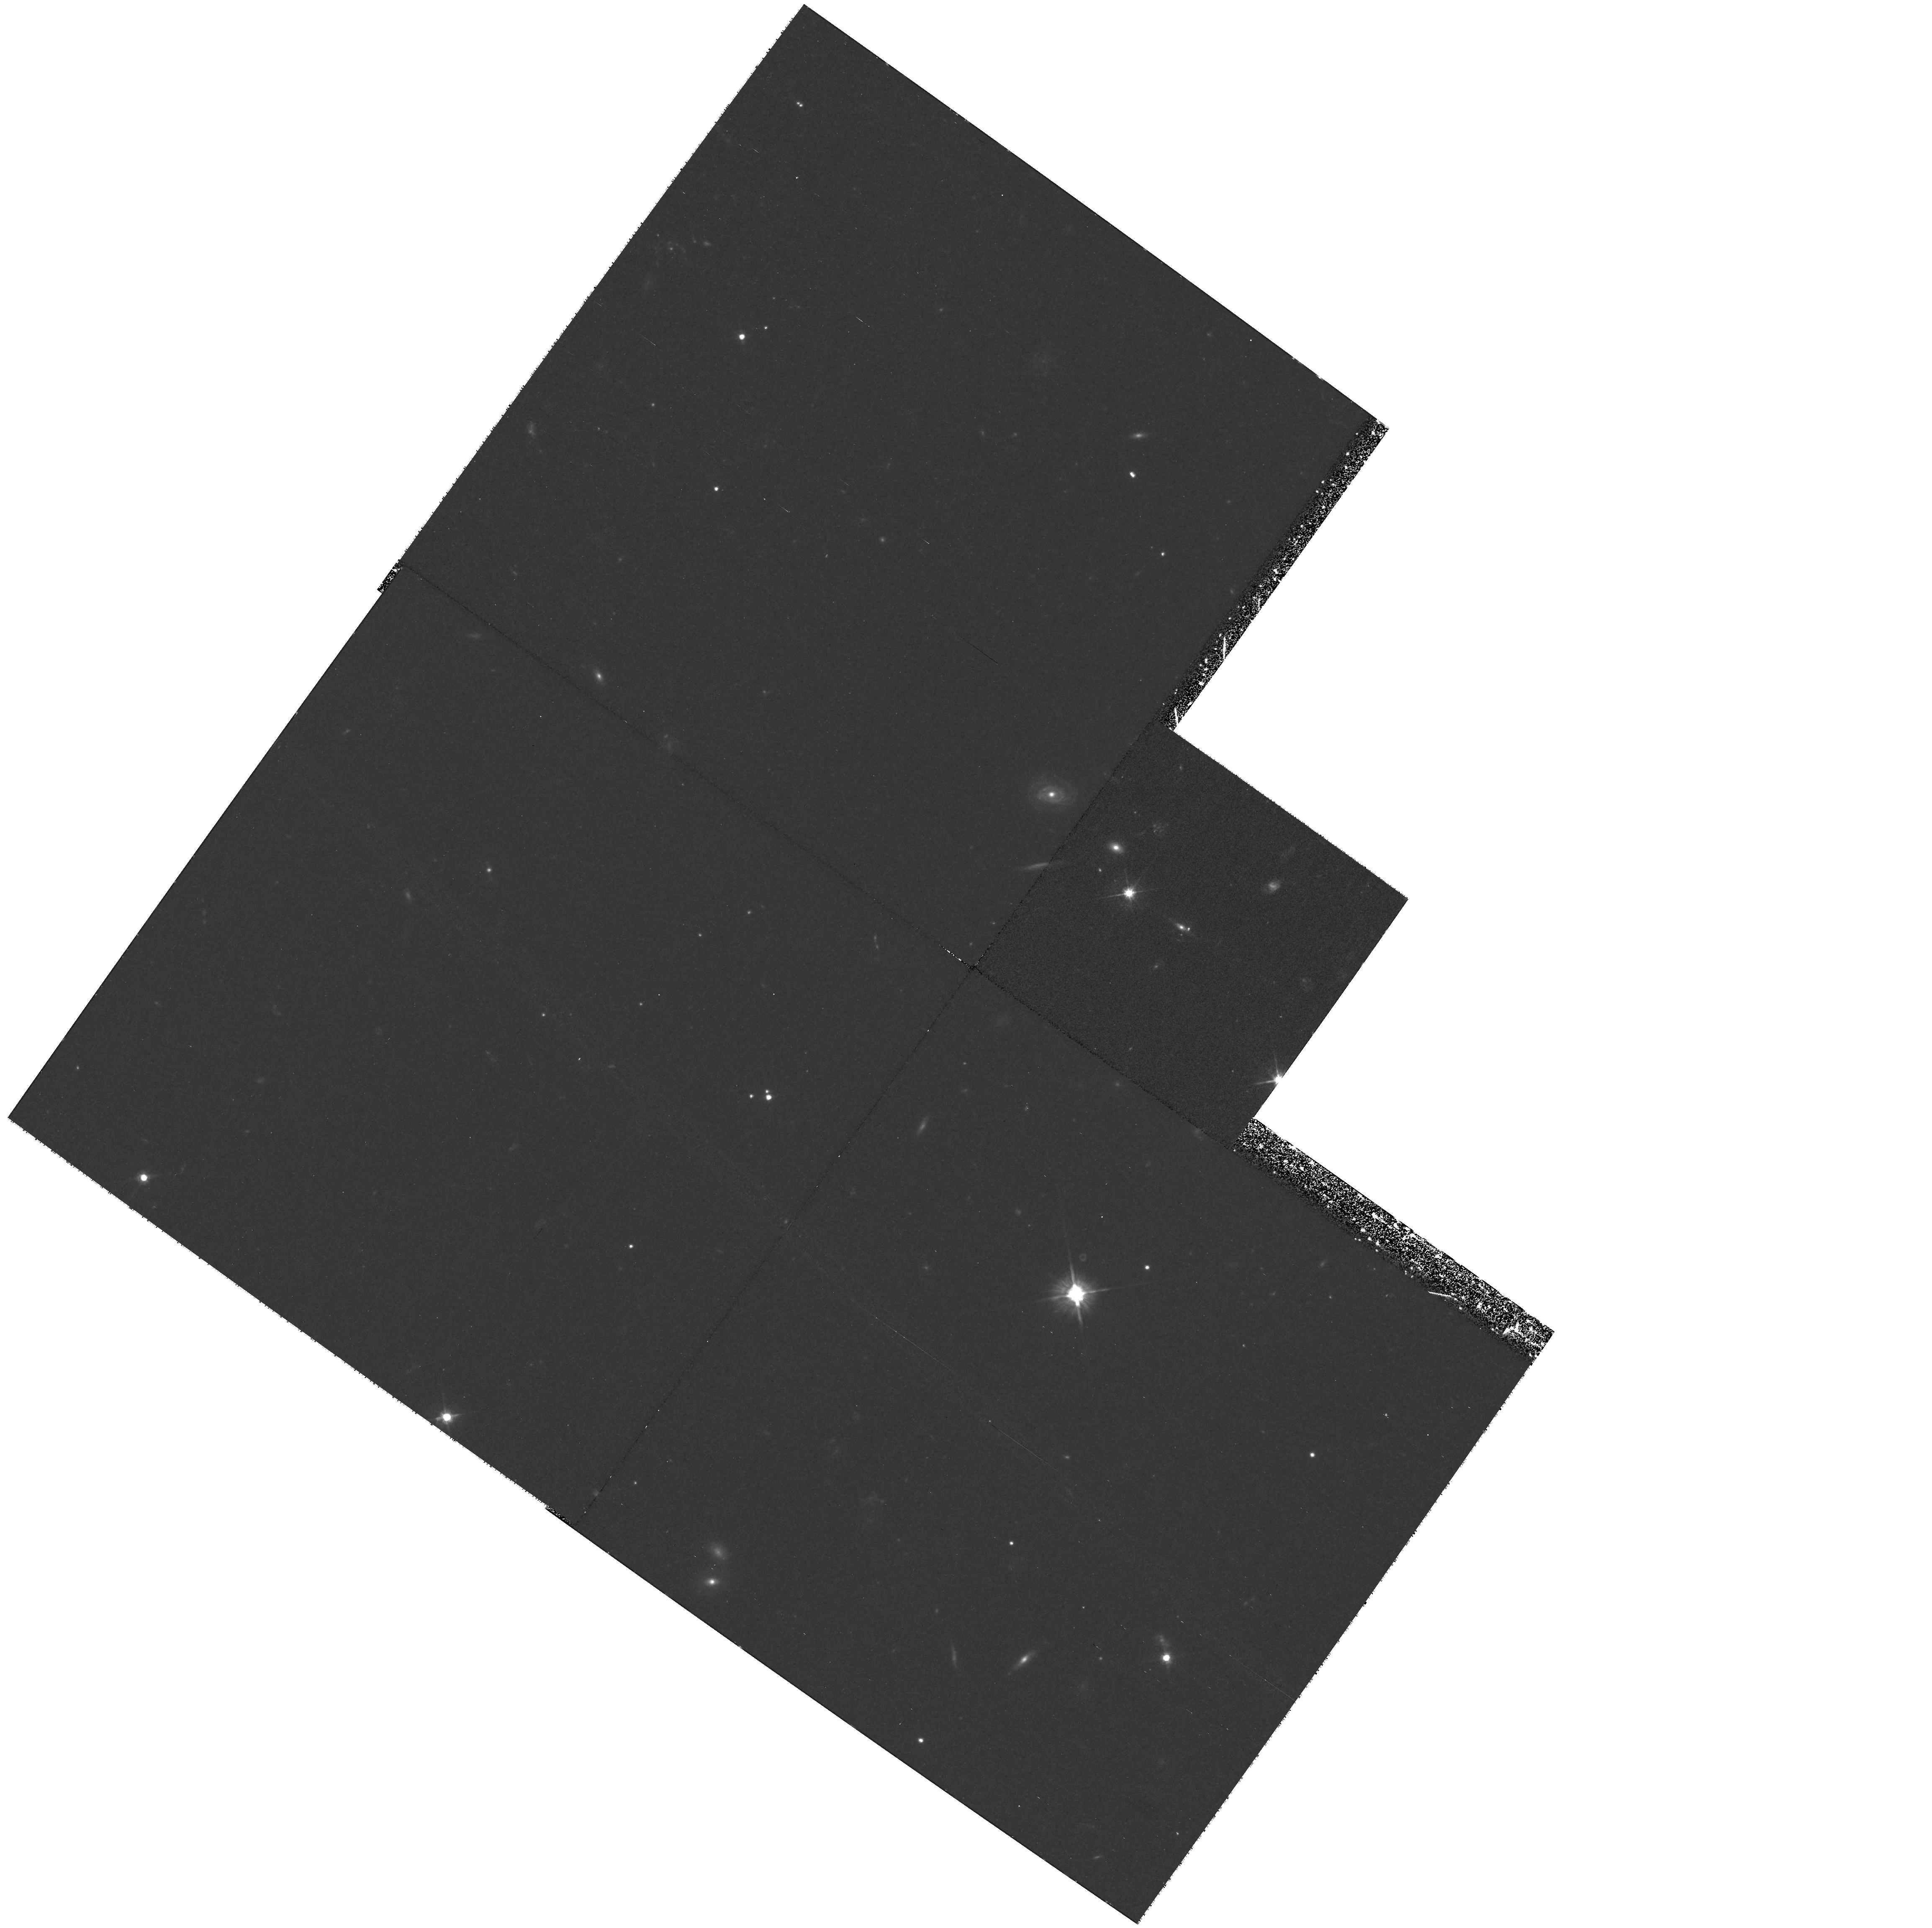
Target: B0712+472. Instrument: WFPC2/PC. Filter: F555W. Exposure: 1.5 h. Observation ID: hst_9138_06_wfpc2_pc_f555w_u6ey06

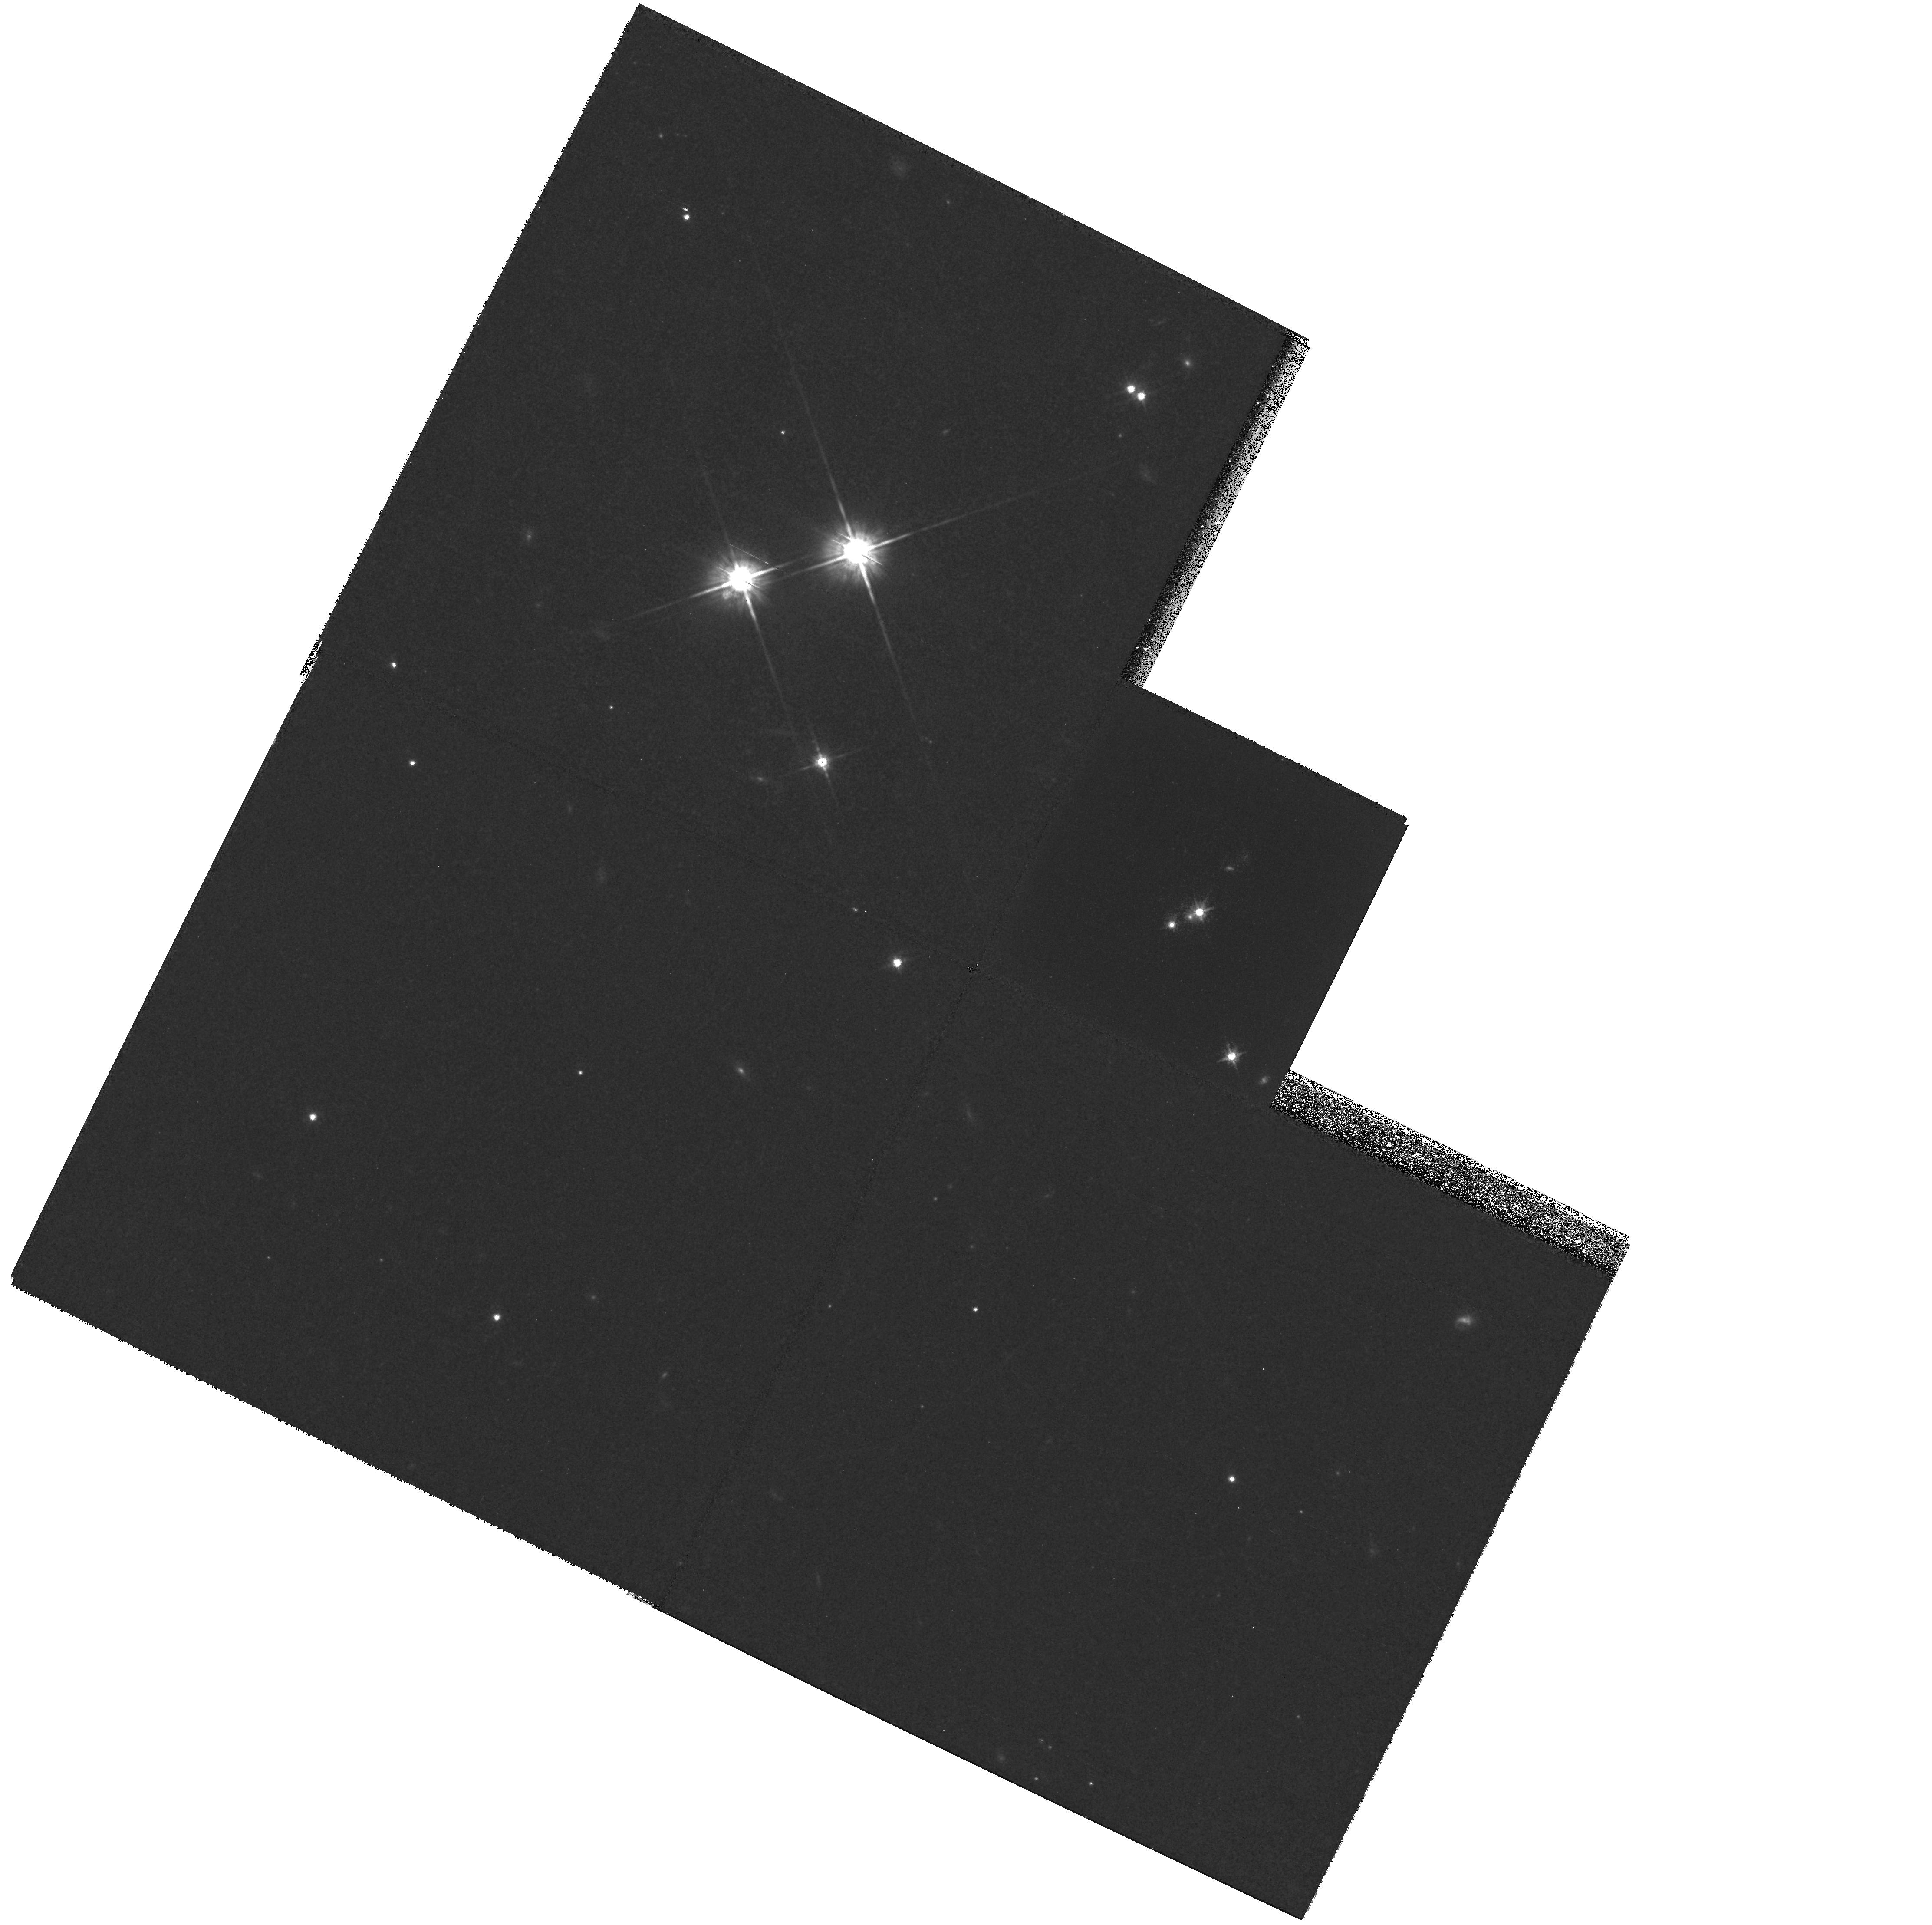
Target: HE1104-1805. Instrument: WFPC2/PC. Filter: F814W. Exposure: 1.4 h. Observation ID: hst_9138_07_wfpc2_pc_f814w_u6ey07

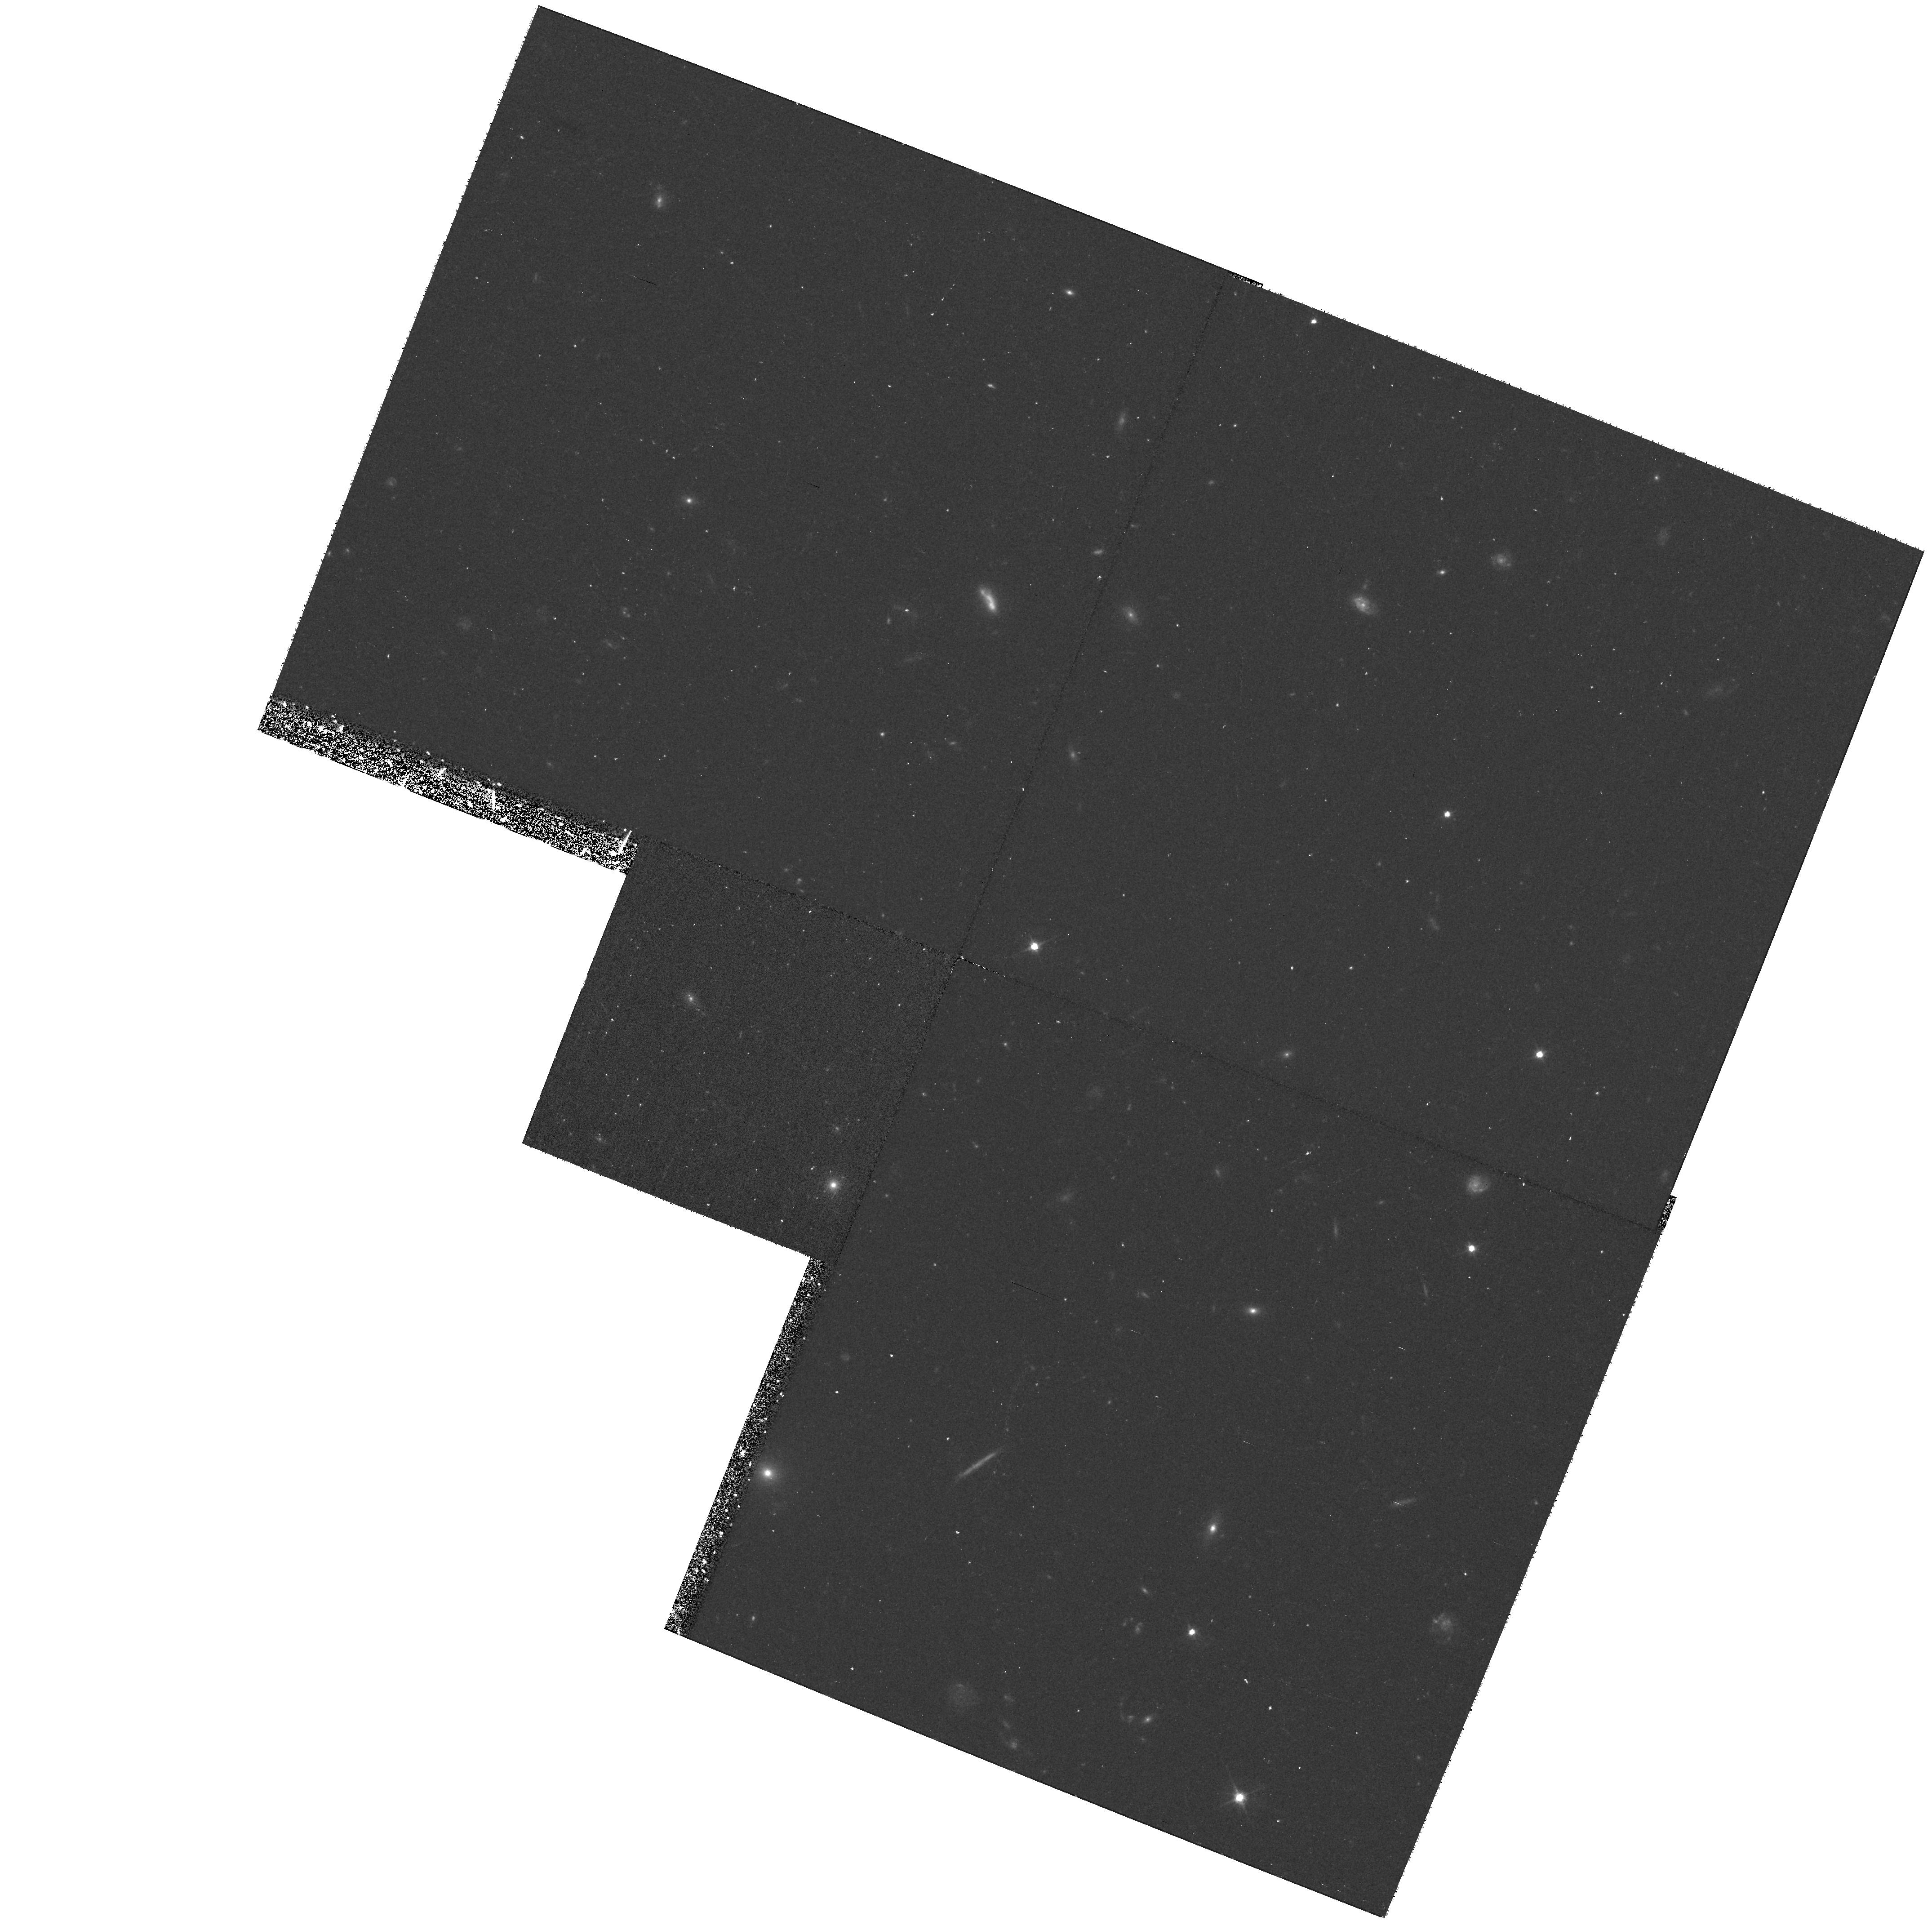
Target: MG1131+0456. Instrument: WFPC2/PC. Filter: F555W. Exposure: 40 min. Observation ID: hst_9138_13_wfpc2_pc_f555w_u6ey13

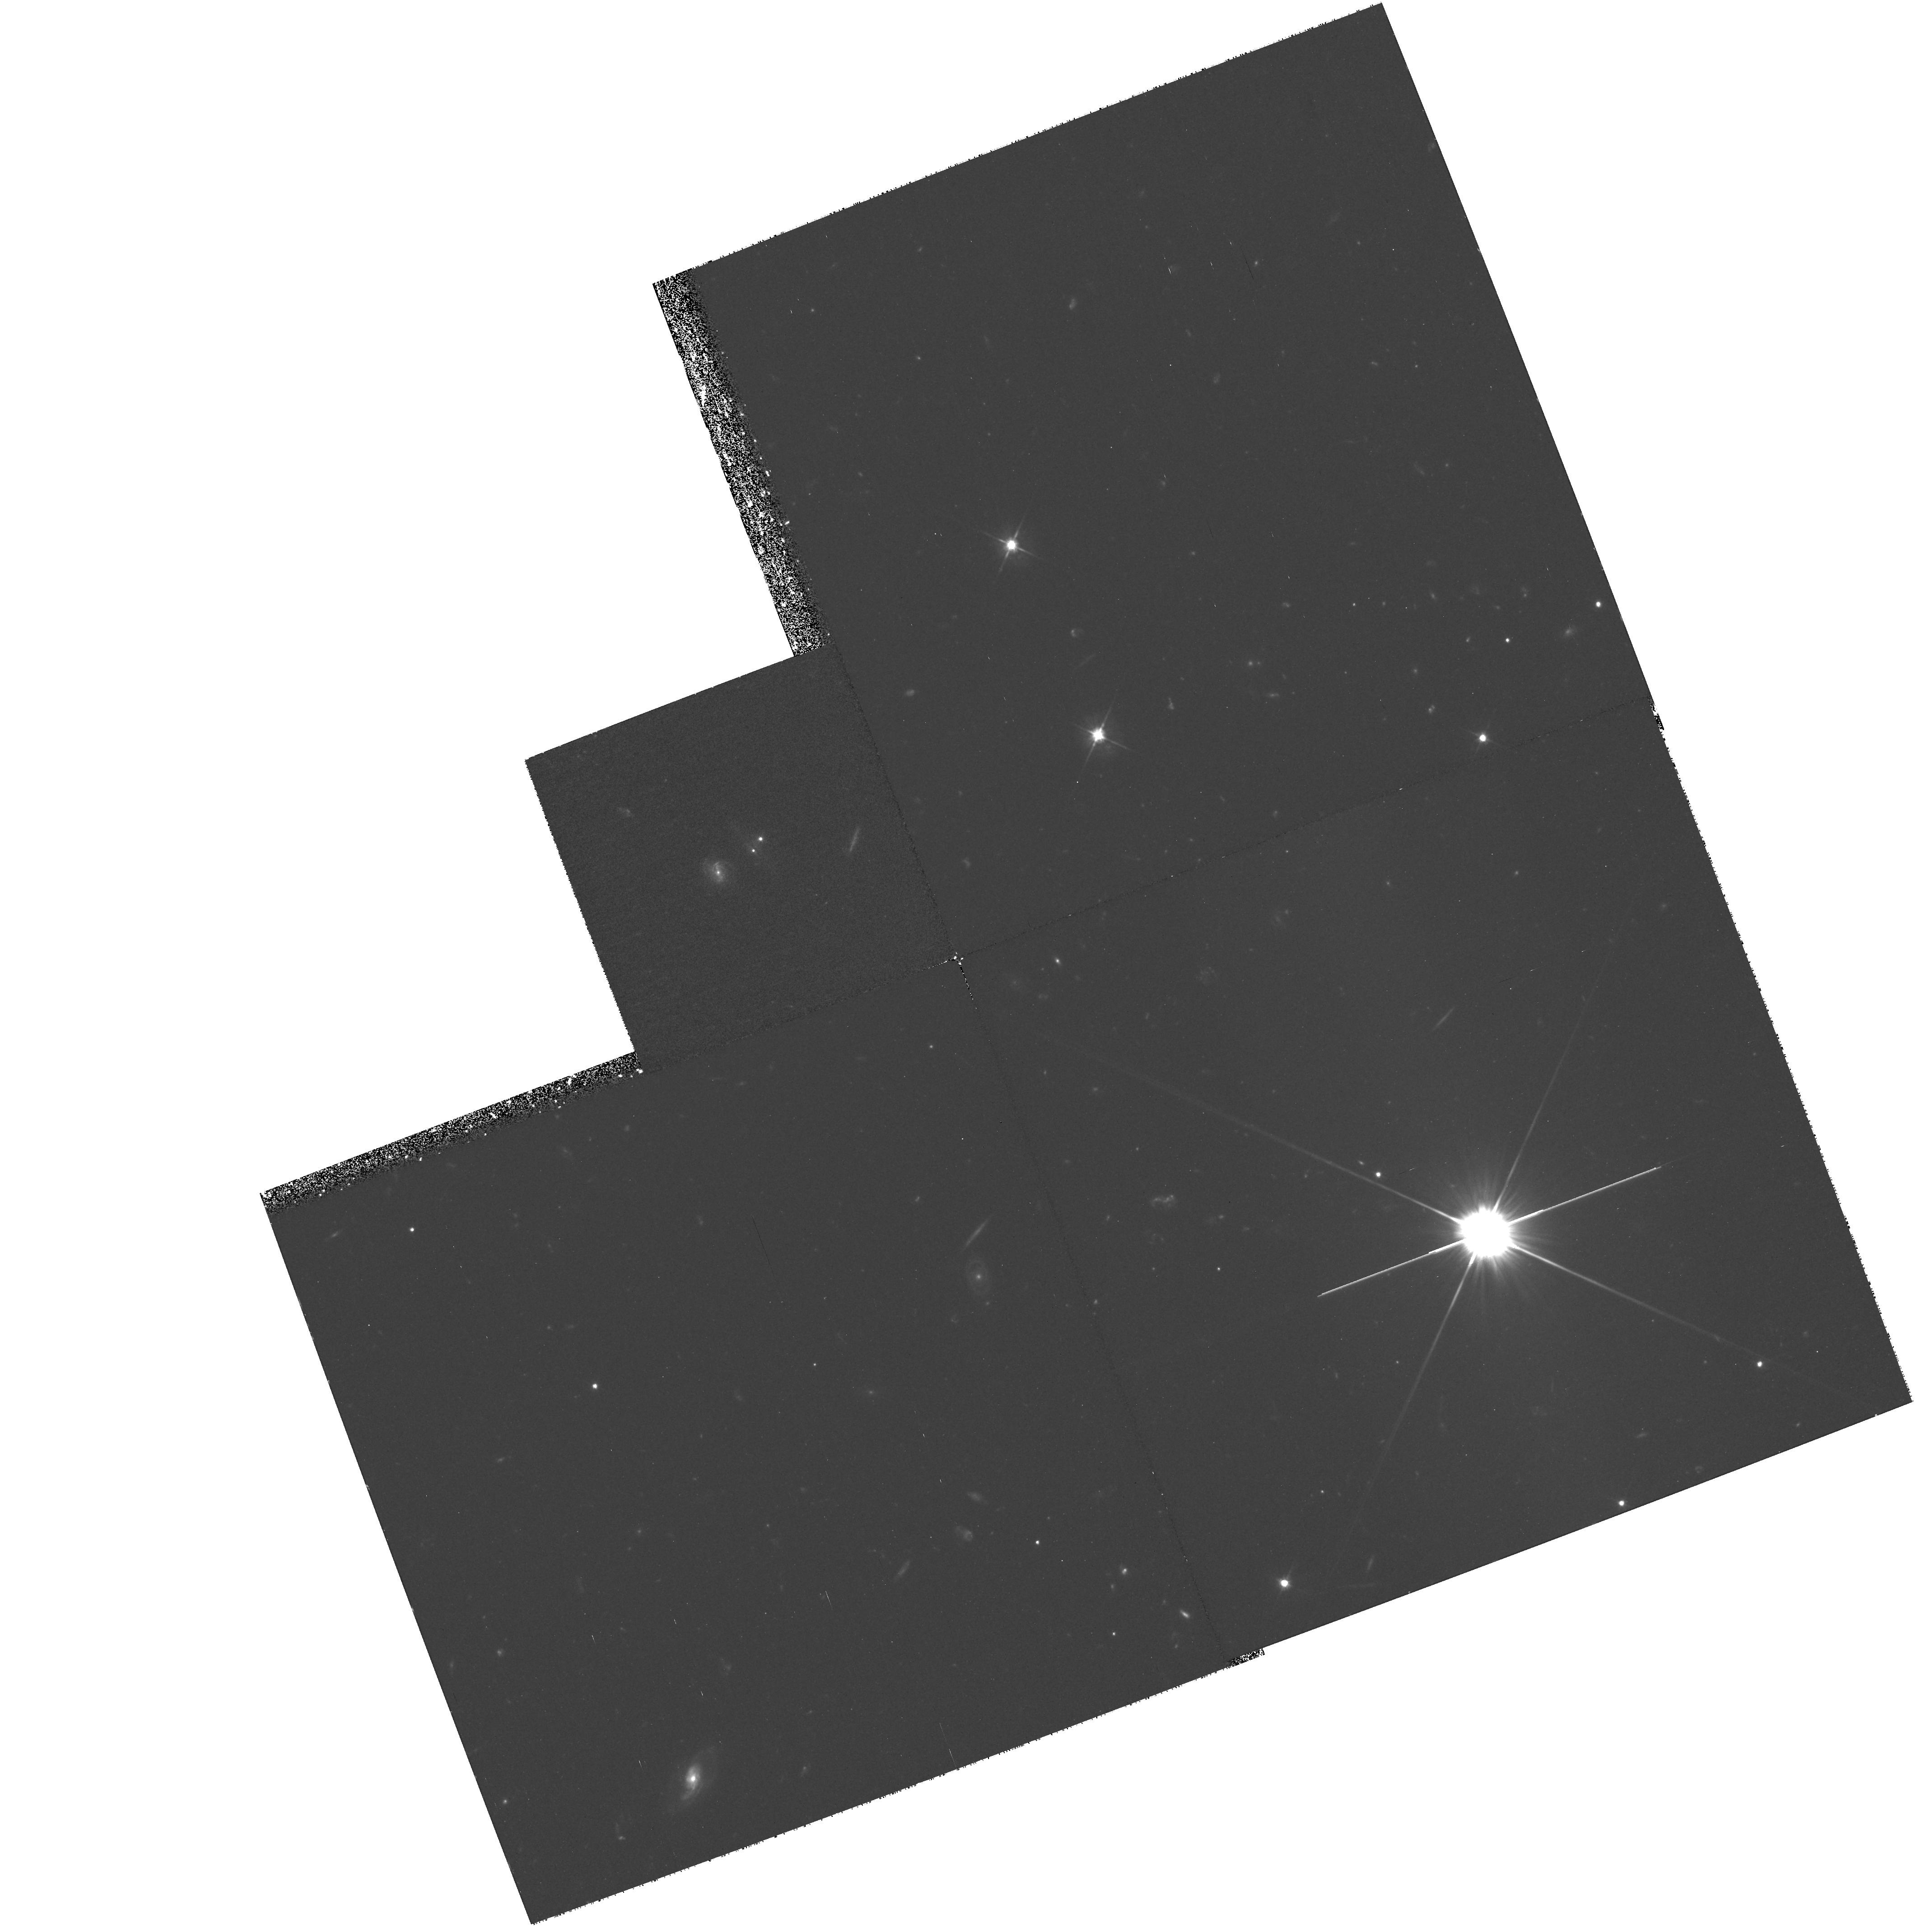
Target: B1600+434. Instrument: WFPC2/PC. Filter: F555W. Exposure: 2.2 h. Observation ID: hst_9138_15_wfpc2_pc_f555w_u6ey15

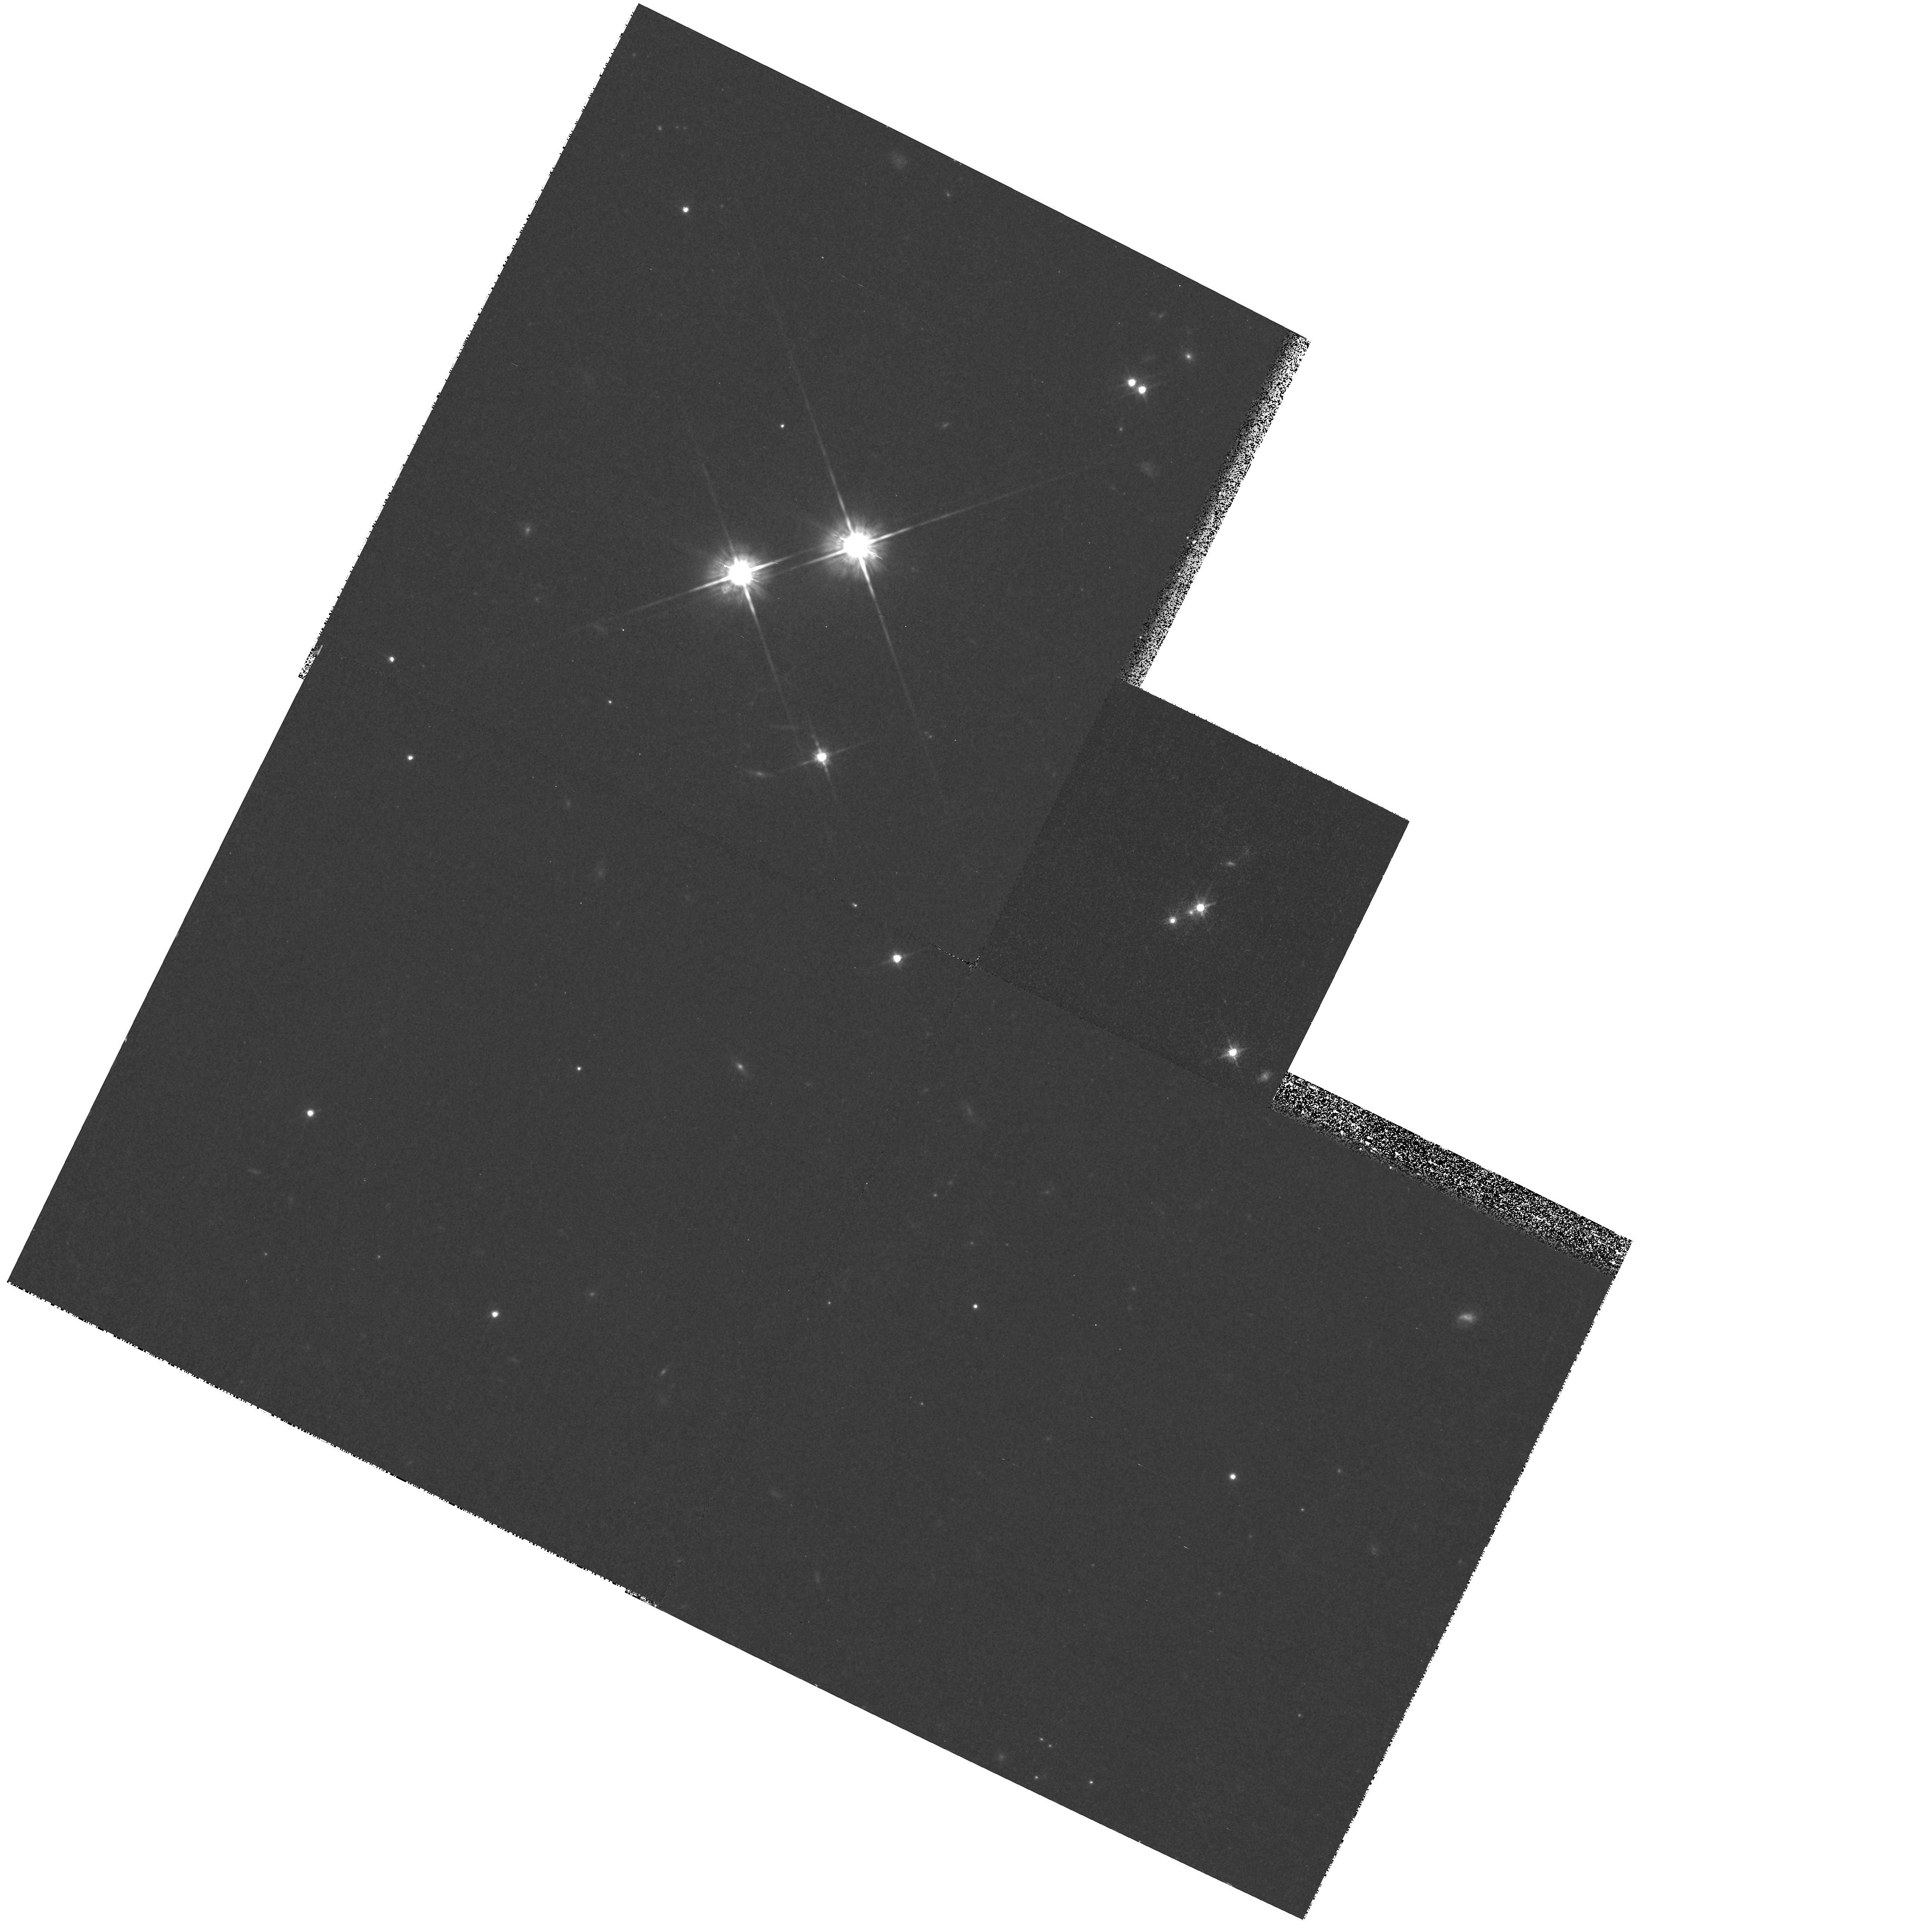
Target: HE1104-1805. Instrument: WFPC2/PC. Filter: F814W. Exposure: 56 min. Observation ID: hst_9138_08_wfpc2_pc_f814w_u6ey08

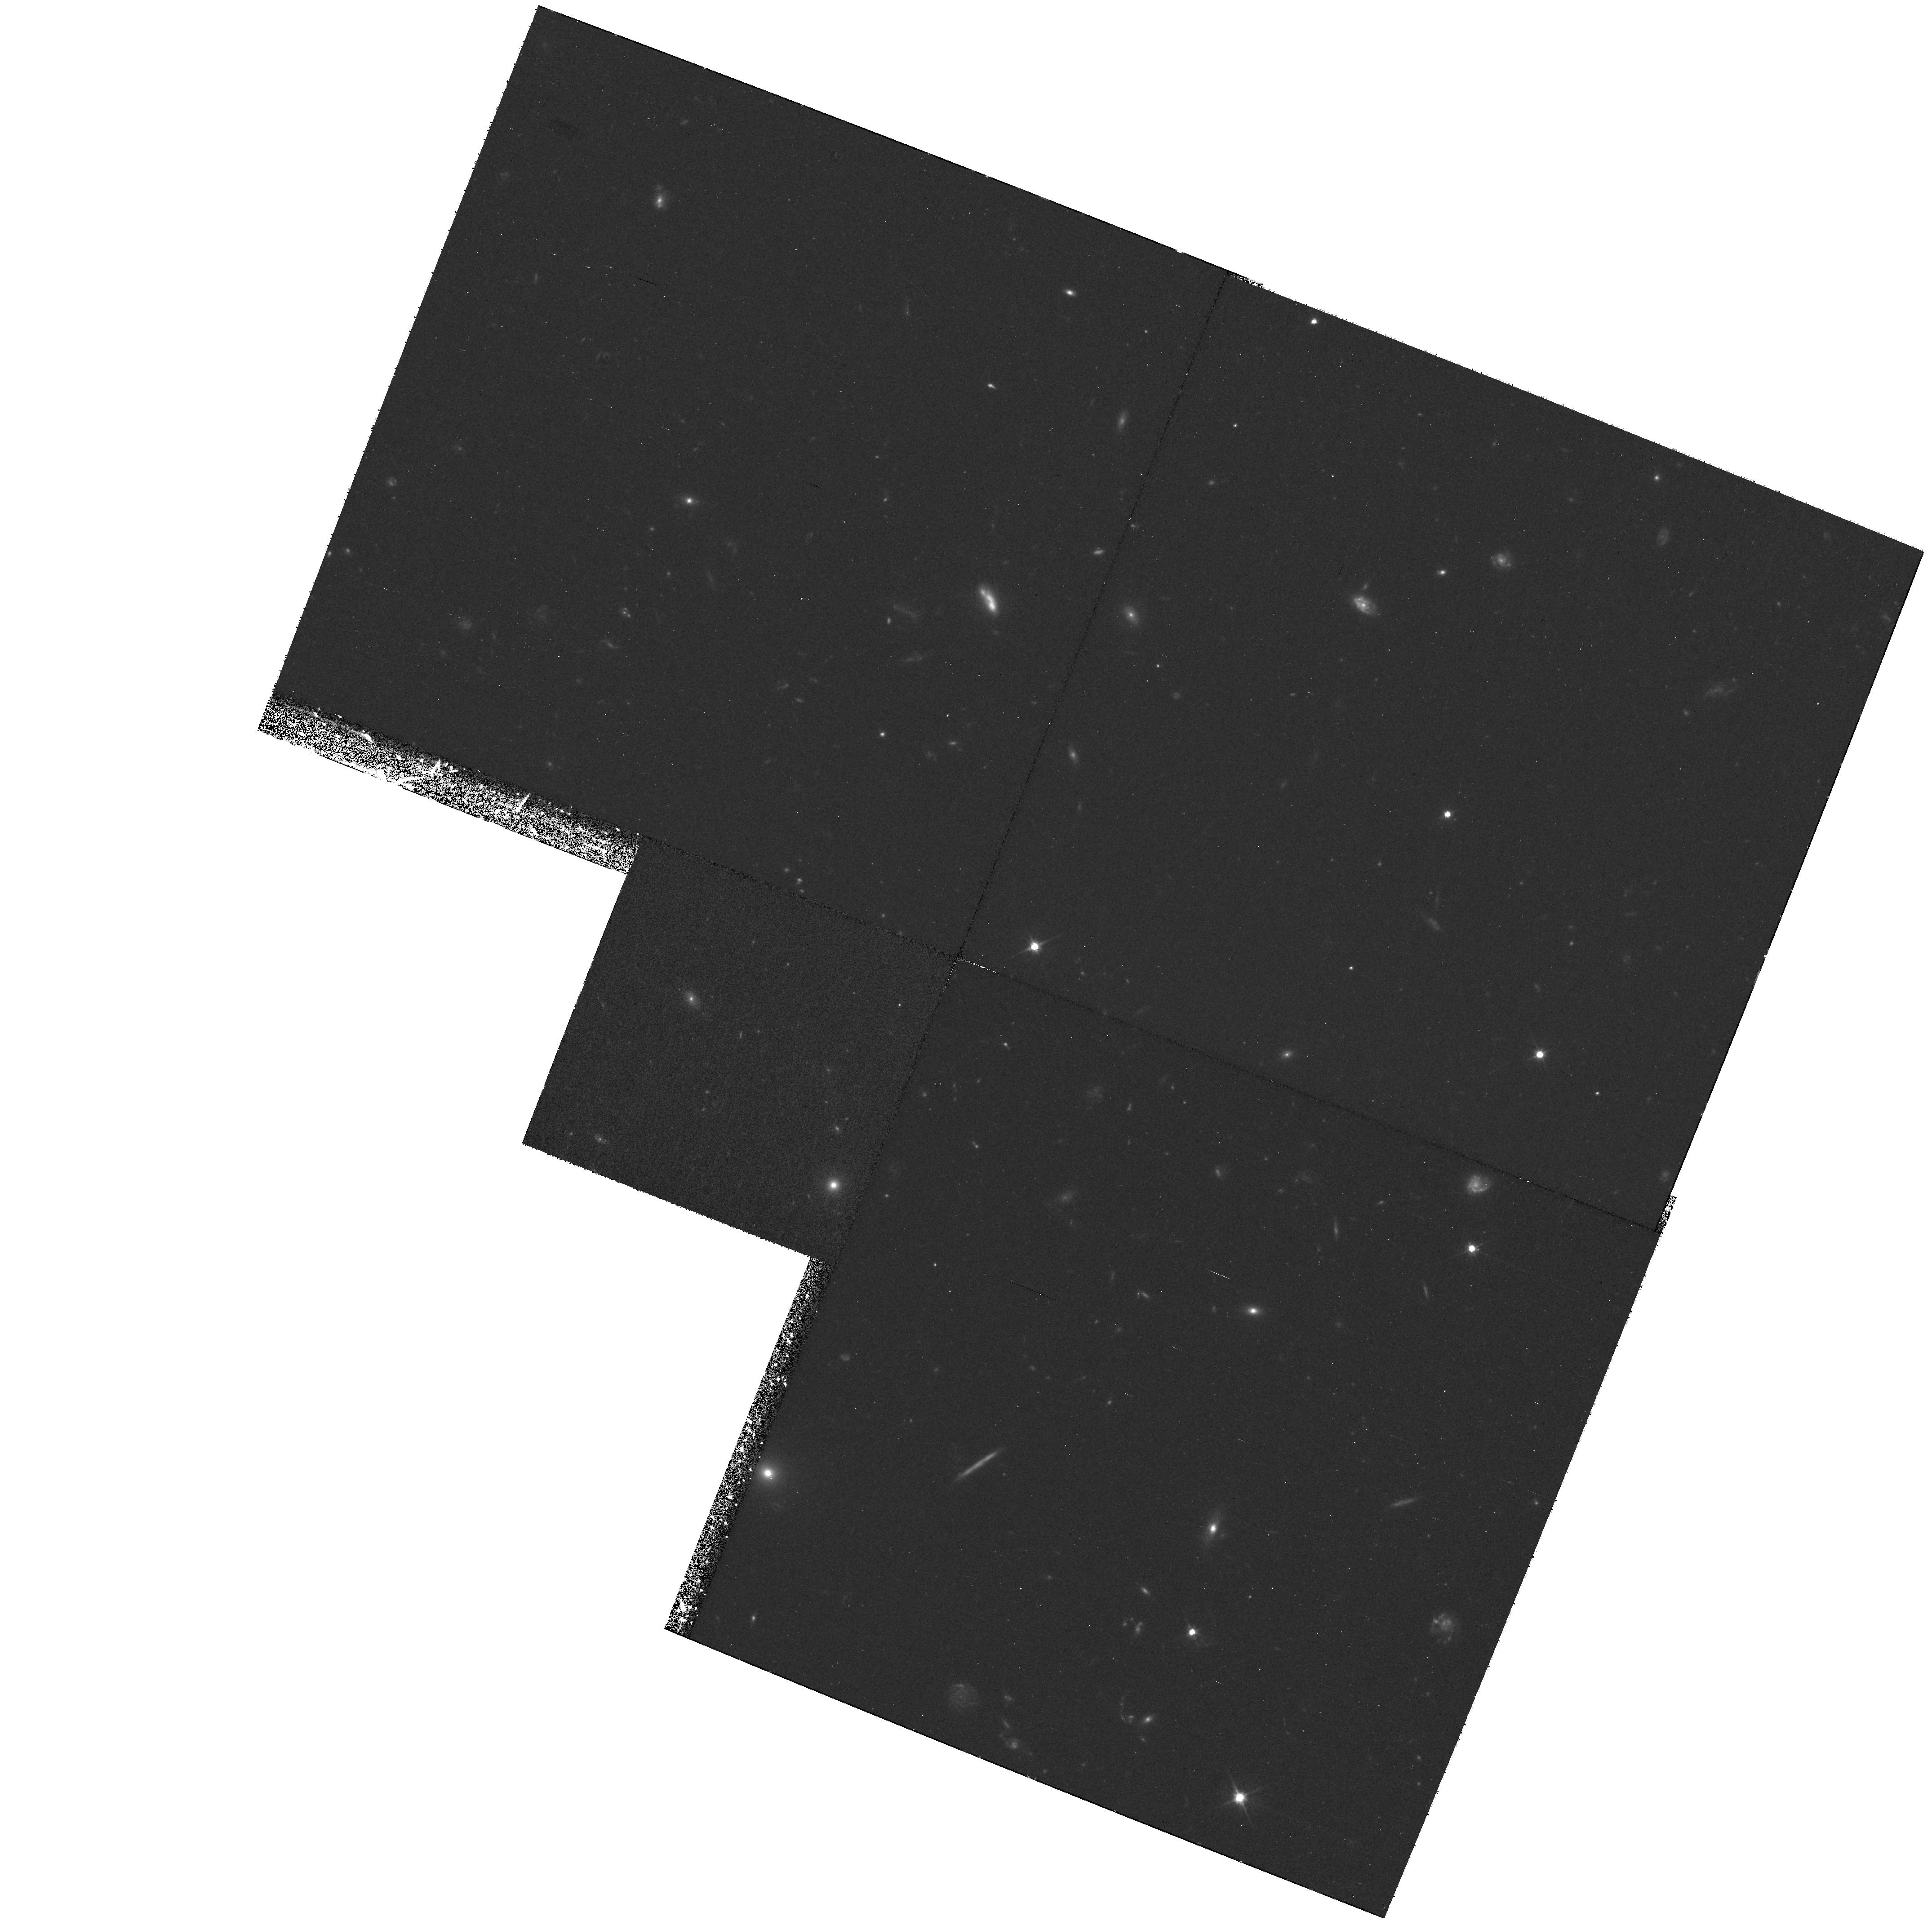
Target: MG1131+0456. Instrument: WFPC2/PC. Filter: F555W. Exposure: 2 h. Observation ID: hst_9138_11_wfpc2_pc_f555w_u6ey11

Host Galaxies of Gravitationally Lensed Quasars (PI: Impey, Chris D.)

Imaging studies of quasar host galaxies at high redshift are biased toward detecting luminous hosts. Gravitational lensing combined with optical and near-IR imaging enhances their detectivity and has nearly doubled the number of known hosts at z>1. Lens studies have successfully imaged hosts with lower luminosities (L < L_*$), at farther distances (1 < z < 4), beneath a larger fraction of quasars than imaging of non- lensed quasars. We propose deep WFPC2 followup imaging of five lensed systems in the F555W and F814W filters, which offer unique opportunities for detailed studies of faint, high-redshift, quasar hosts. This science can not be achieved by imaging of unlensed quasars, or from the ground, because of their small angular sizes. Based on their favorable image geometry, pre-existing near-IR fluxes, and predicted colors, we will detect them with reasonable exposure times. We will measure the colors and luminosities of these 5 quasar hosts in order to study their stellar populations, star formation histories, dust, correlations with properties of the AGN central engine, and black hole growth rate. Resolving the host structure will also help to determine the dark matter distribution of the foreground lens galaxies.